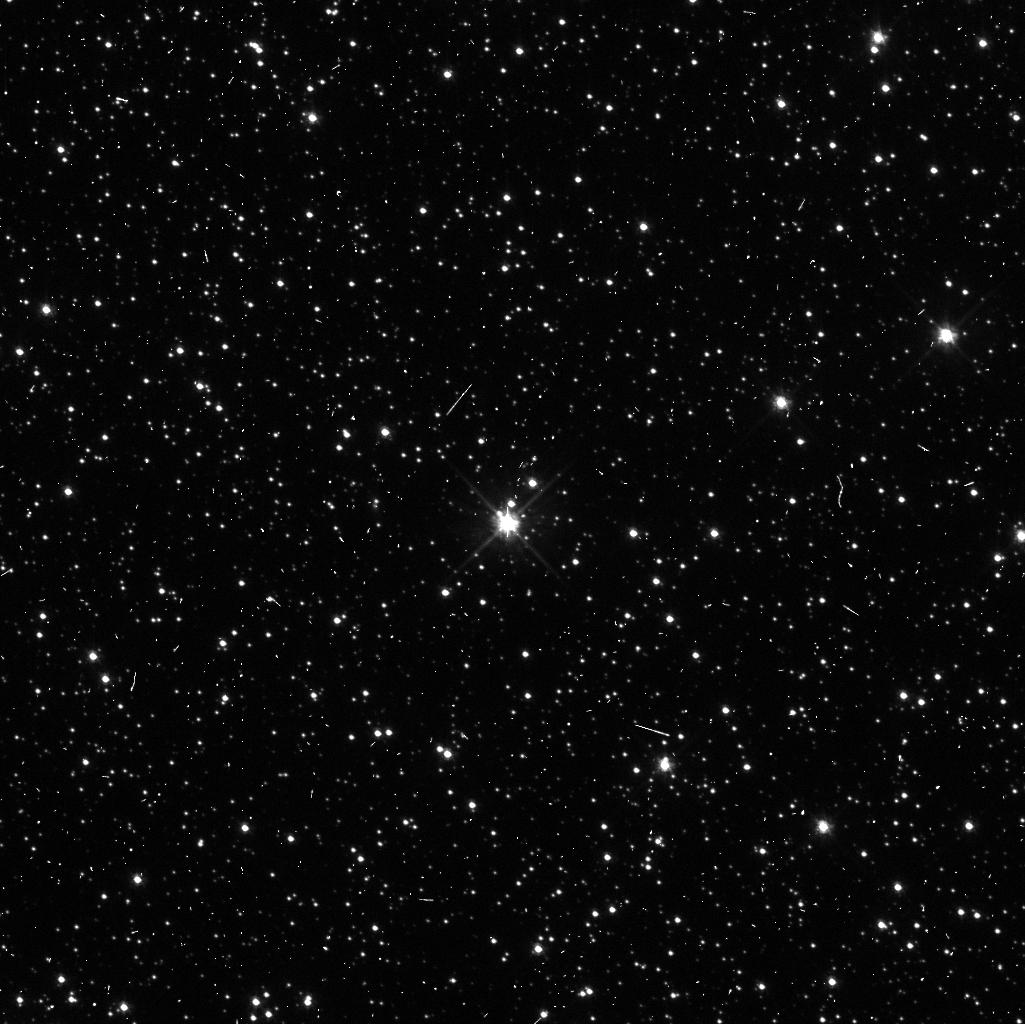
Target: OGL1364
Instrument: WFC3/UVIS
Filter: F555W
Exposure: 6 min
Observation ID: idi520adq

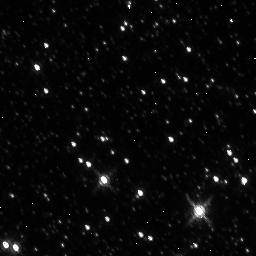
Target: OGL2812
Instrument: WFC3/IR
Filter: F160W
Exposure: 5 min
Observation ID: idi514qsq

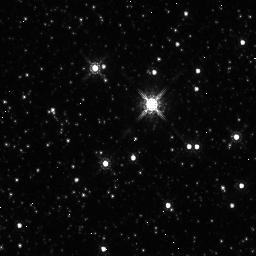
Target: OGL1112
Instrument: WFC3/IR
Filter: F160W
Exposure: 5 min
Observation ID: idi517n8q

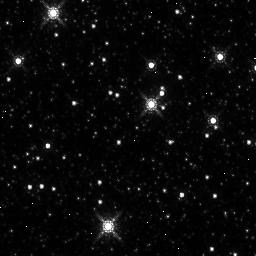
Target: OGL1411
Instrument: WFC3/IR
Filter: F160W
Exposure: 5 min
Observation ID: idi516nwq

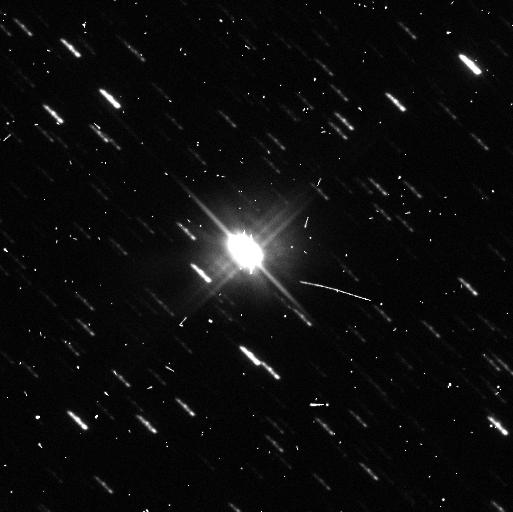
Target: OGL590
Instrument: WFC3/UVIS
Filter: F555W
Exposure: 6 min
Observation ID: idi519obq

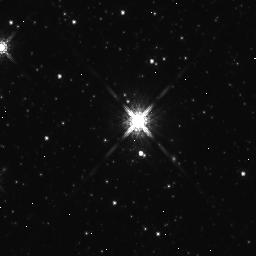
Target: OGL512
Instrument: WFC3/IR
Filter: F160W
Exposure: 5 min
Observation ID: idi530gsq

A New Threshold of Precision, 30 micro-arcsecond Parallaxes and Beyond (PI: Riess, Adam)

The star formation histories of our nearest neighbors, M31 and the LMC, have been the subjects of intensive study but the 3% to 5% uncertainty in their distance limits knowledge of the ages of their structures to 0.6 to 1.0 Gyr. Two recent developments make it possible to reach the previously unimaginable precision in distance of 1%. The first is the development of DASH, which allows HST and WFC3 to slew tens of arcminutes between exposures within an orbit under gyro control with enough precision to efficiently observe widely distributed Cepheids.The second is the arrival of parallax measurements from Gaia which are calibrating the individual distances of long period Cepheids in the Milky Way to 2%. However, bandpass and zeropoint differences between ground and space observations would compromise the precision of the Gaia parallaxes when building a Cepheid bridge to our neighbors. We propose to dash around the LMC and M31 with WFC3 to rapidly collect 3 band photometry of over 70 long period Cepheids using the same photometric system as a calibration set of Cepheids in the Milky Way. These will nullify otherwise systematic errors to extend the precision of Gaia beyond the Milky Way and clock the formation of structures in M31 and the LMC to 100 Myr.